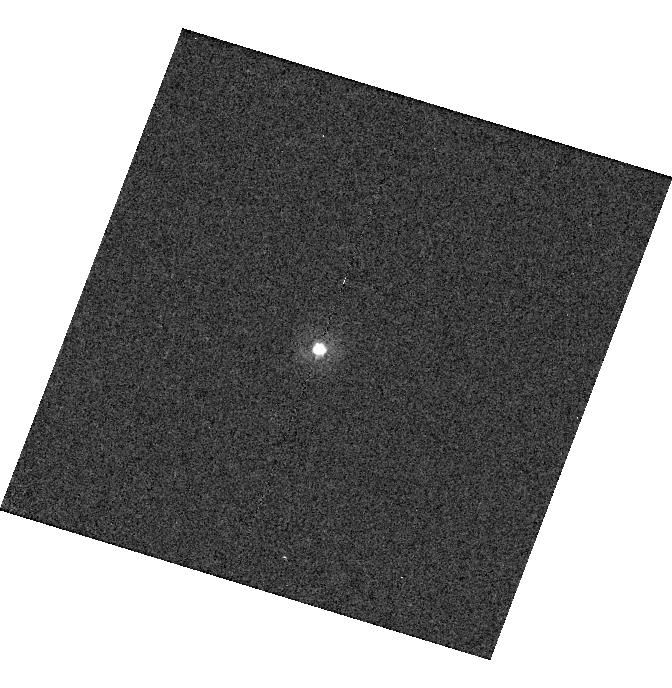
Target: WD-1204+023
Instrument: WFC3/UVIS
Filter: F275W
Exposure: 11 min
Observation ID: hst_13711_24_wfc3_uvis_f275w_icmd24

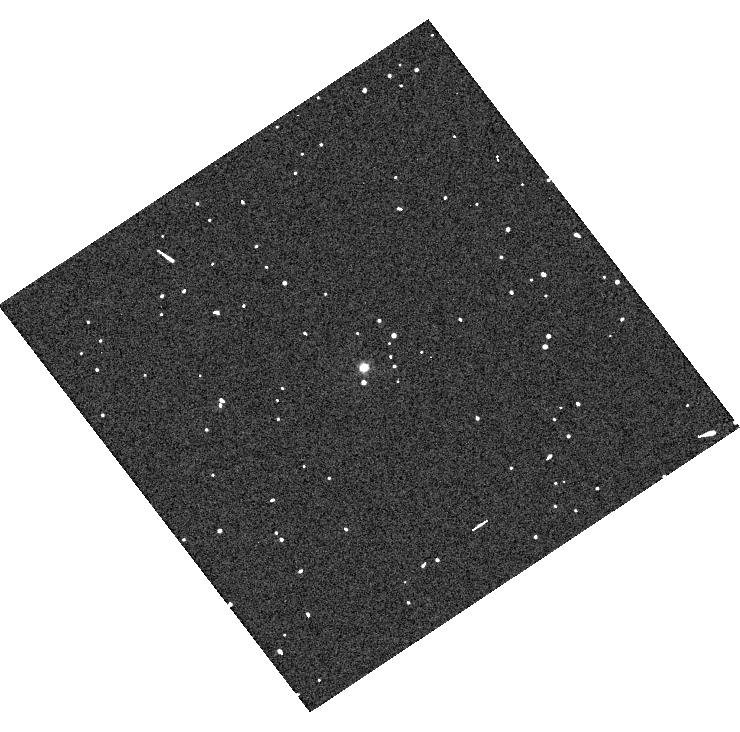
Target: SDSS-J010322.19-002047.7
Instrument: WFC3/UVIS
Filter: F336W
Exposure: 2 min
Observation ID: hst_13711_20_wfc3_uvis_f336w_icmd20

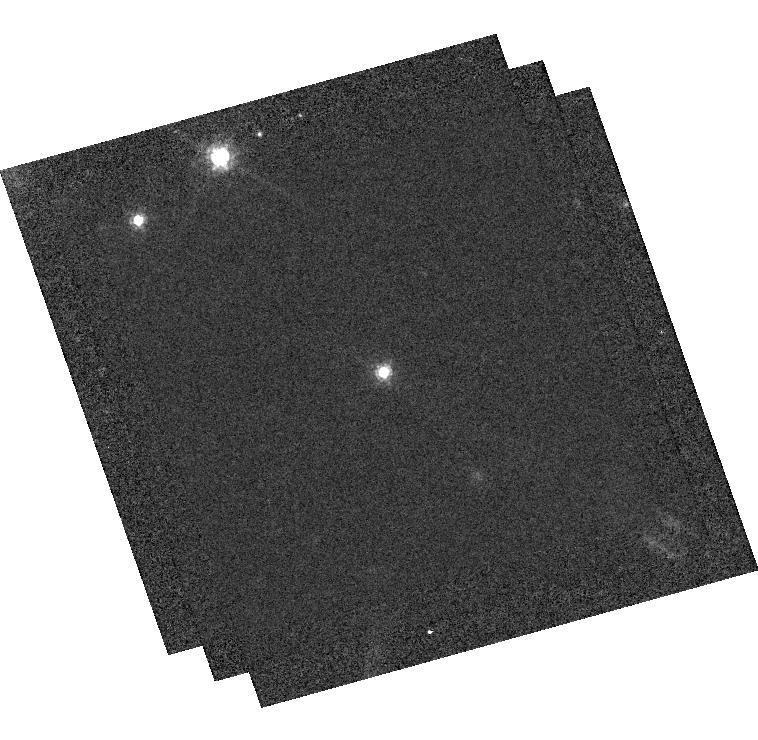
Target: SDSS-J210150.65-054550.9
Instrument: WFC3/UVIS
Filter: F775W
Exposure: 35 min
Observation ID: hst_13711_p6_wfc3_uvis_f775w_icmdp6

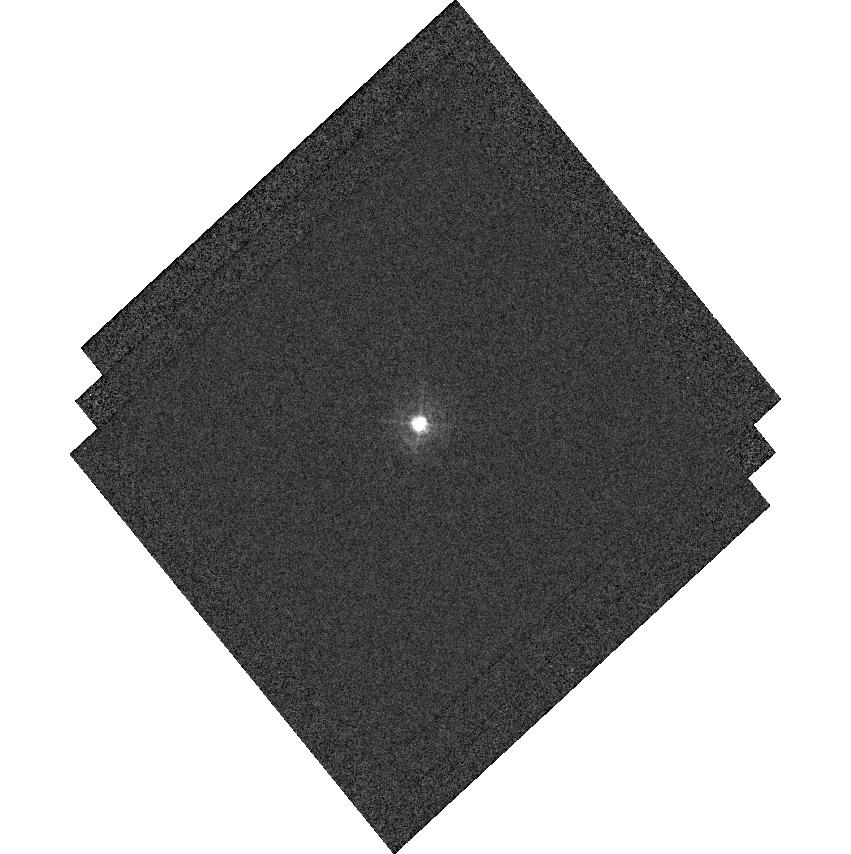
Target: SDSS-J155745.40+554609.7
Instrument: WFC3/UVIS
Filter: F336W
Exposure: 8 min
Observation ID: hst_13711_r2_wfc3_uvis_f336w_icmdr2

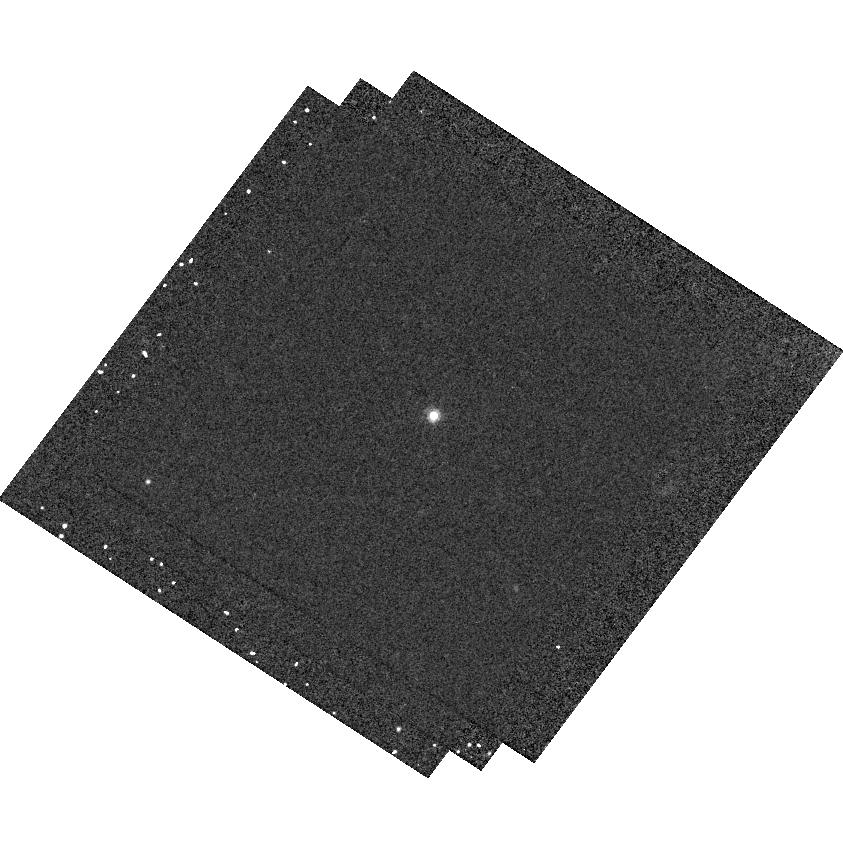
Target: SDSS-J081508.78+073145.7
Instrument: WFC3/UVIS
Filter: F625W
Exposure: 16 min
Observation ID: hst_13711_p2_wfc3_uvis_f625w_icmdp2

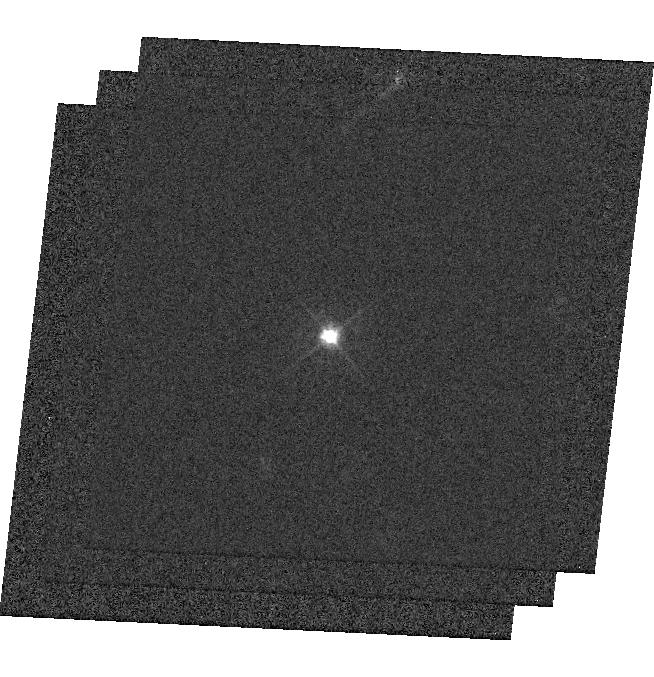
Target: SDSS-J121405.11+453818.5
Instrument: WFC3/UVIS
Filter: F475W
Exposure: 8 min
Observation ID: hst_13711_r1_wfc3_uvis_f475w_icmdr1

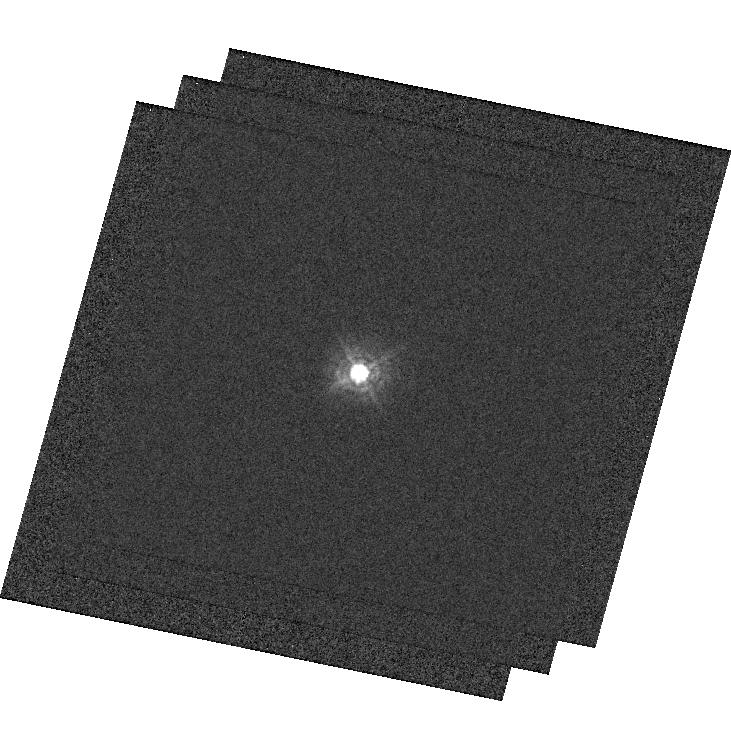
Target: SDSS-J151421.27+004752.8
Instrument: WFC3/UVIS
Filter: F336W
Exposure: 6 min
Observation ID: hst_13711_p4_wfc3_uvis_f336w_icmdp4

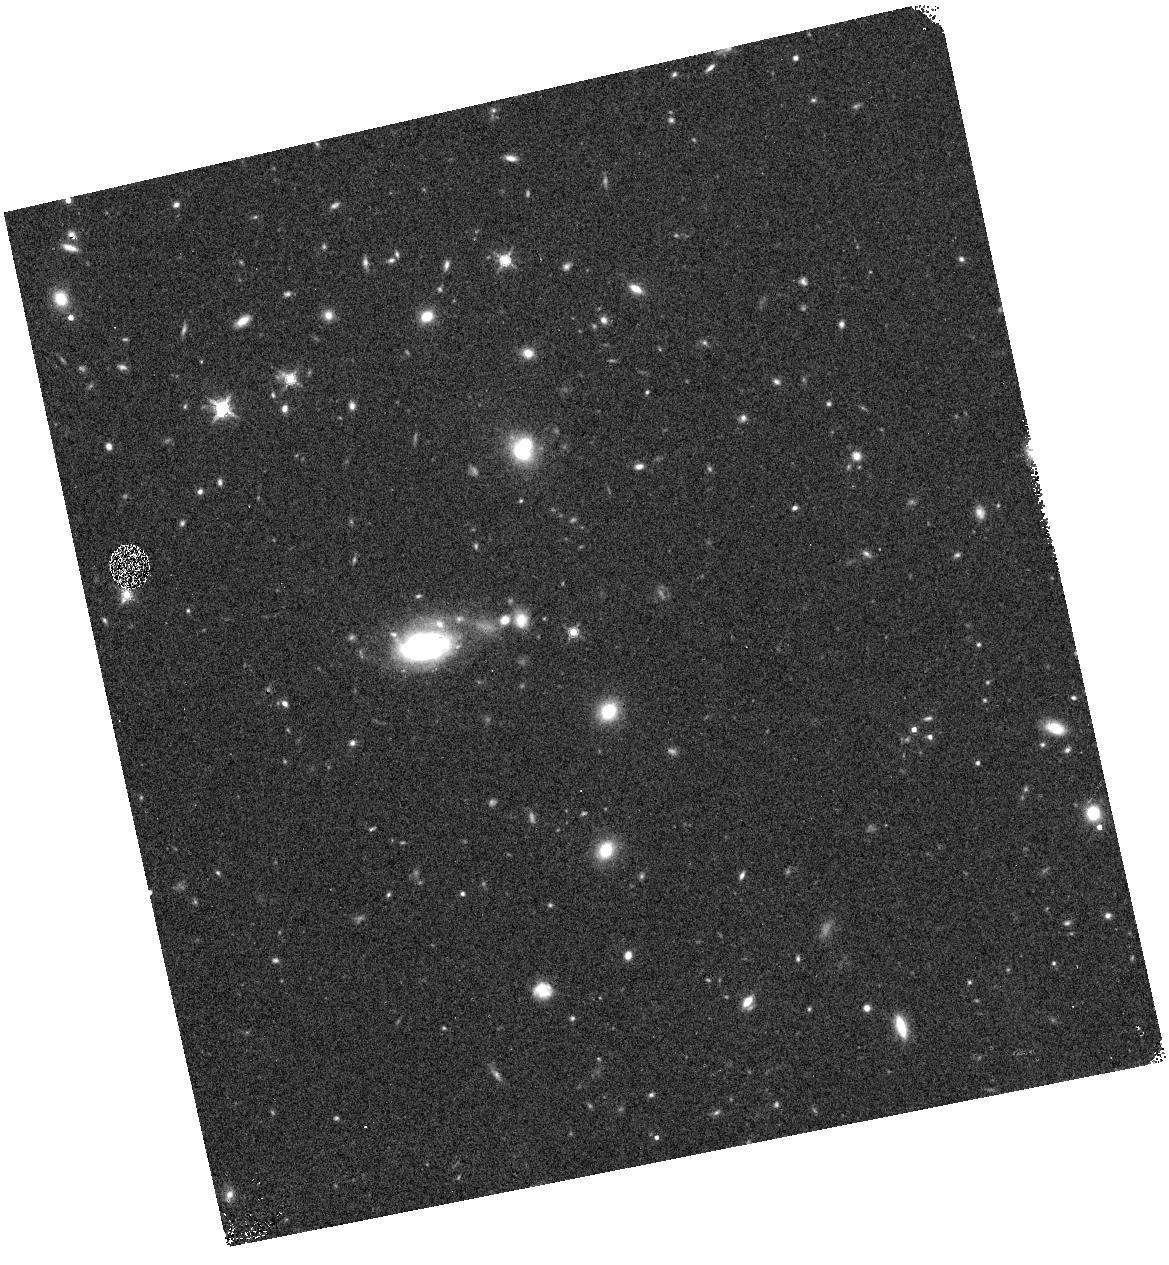
Target: WD-0408-066
Instrument: WFC3/IR
Filter: F160W
Exposure: 7 min
Observation ID: hst_13711_21_wfc3_ir_f160w_icmd21

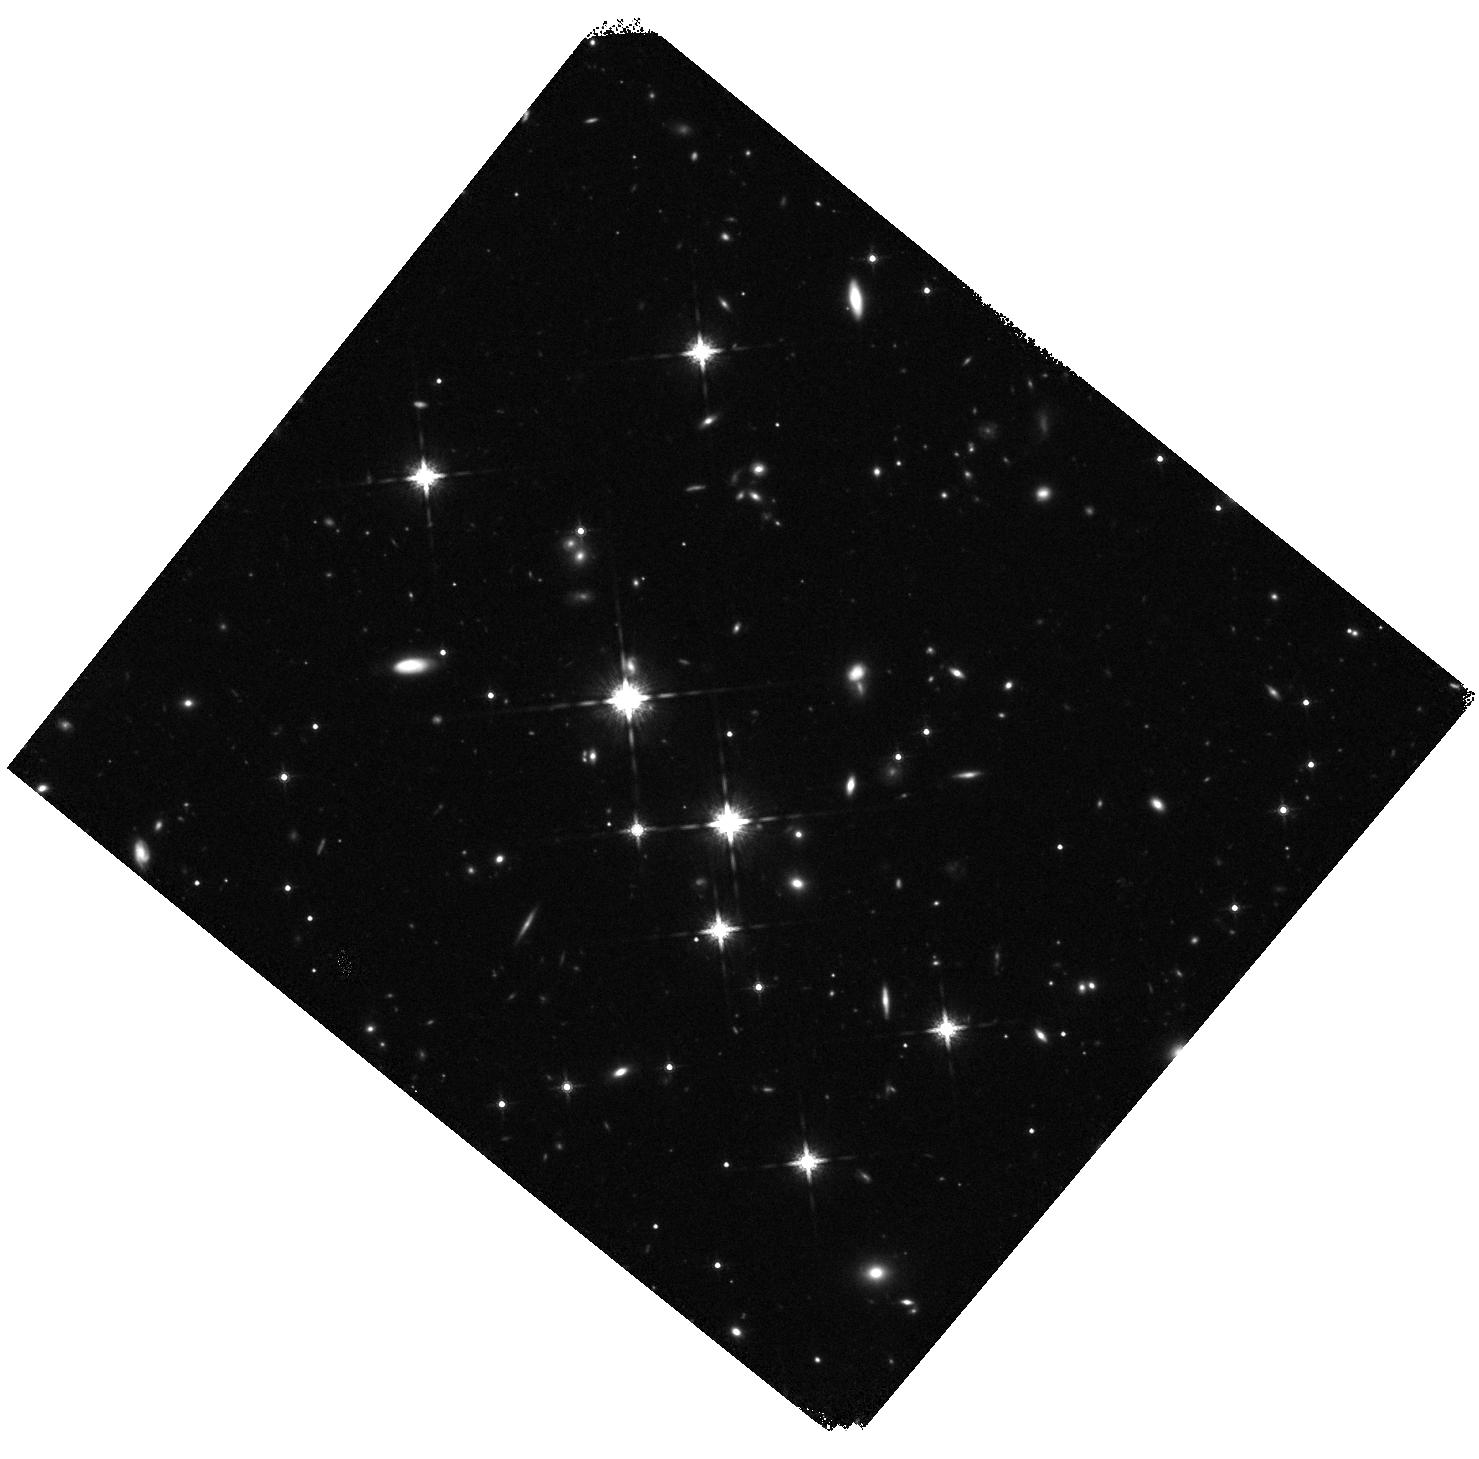
Target: SDSS-J172135.97+294016.0
Instrument: WFC3/IR
Filter: F160W
Exposure: 23 min
Observation ID: hst_13711_p5_wfc3_ir_f160w_icmdp5

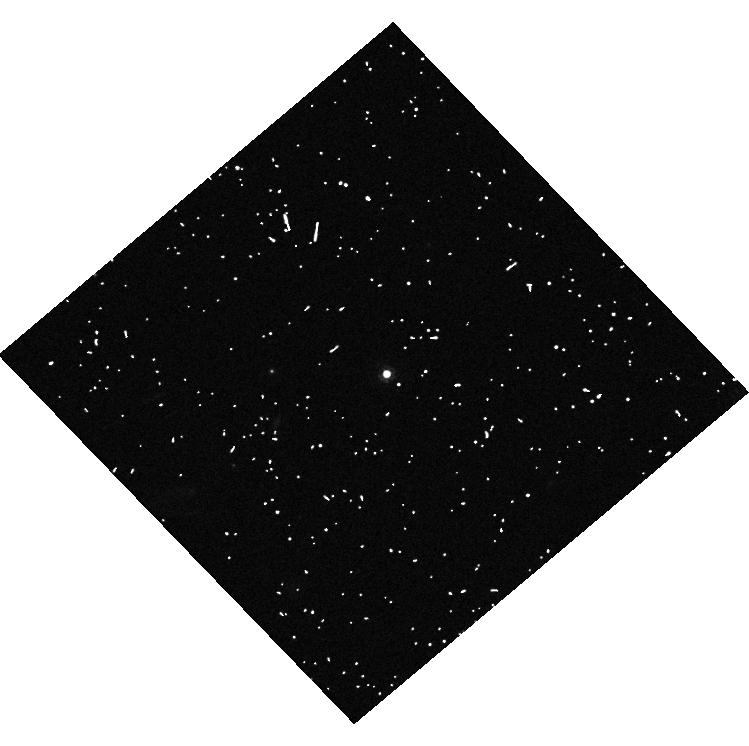
Target: WD-1635+008
Instrument: WFC3/UVIS
Filter: F775W
Exposure: 8 min
Observation ID: hst_13711_26_wfc3_uvis_f775w_icmd26

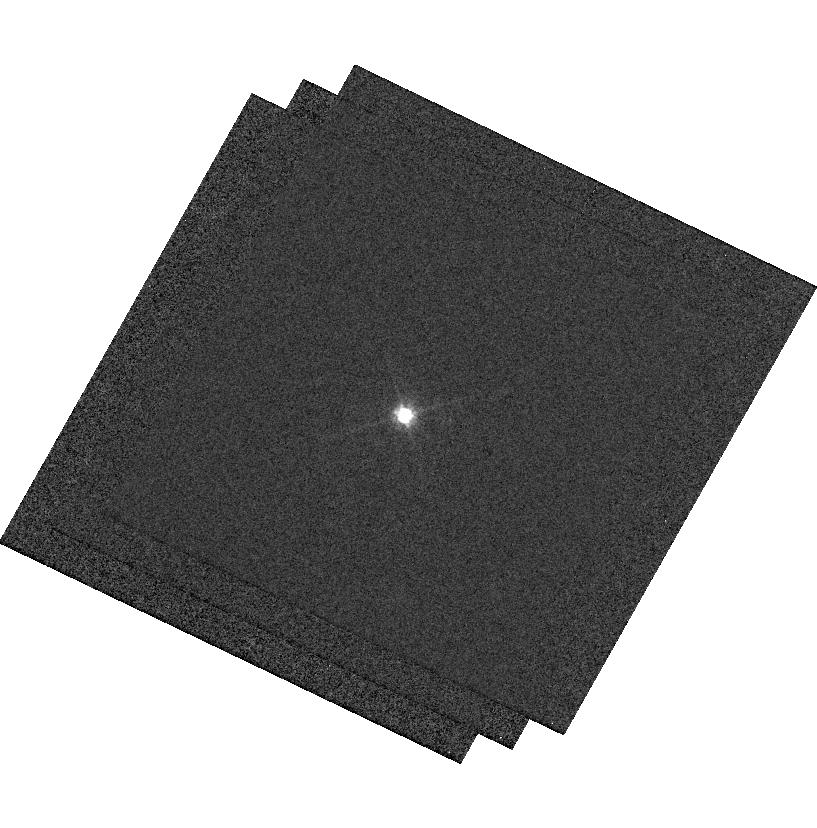
Target: SDSS-J130234.43+101238.9
Instrument: WFC3/UVIS
Filter: F625W
Exposure: 10 min
Observation ID: hst_13711_p3_wfc3_uvis_f625w_icmdp3

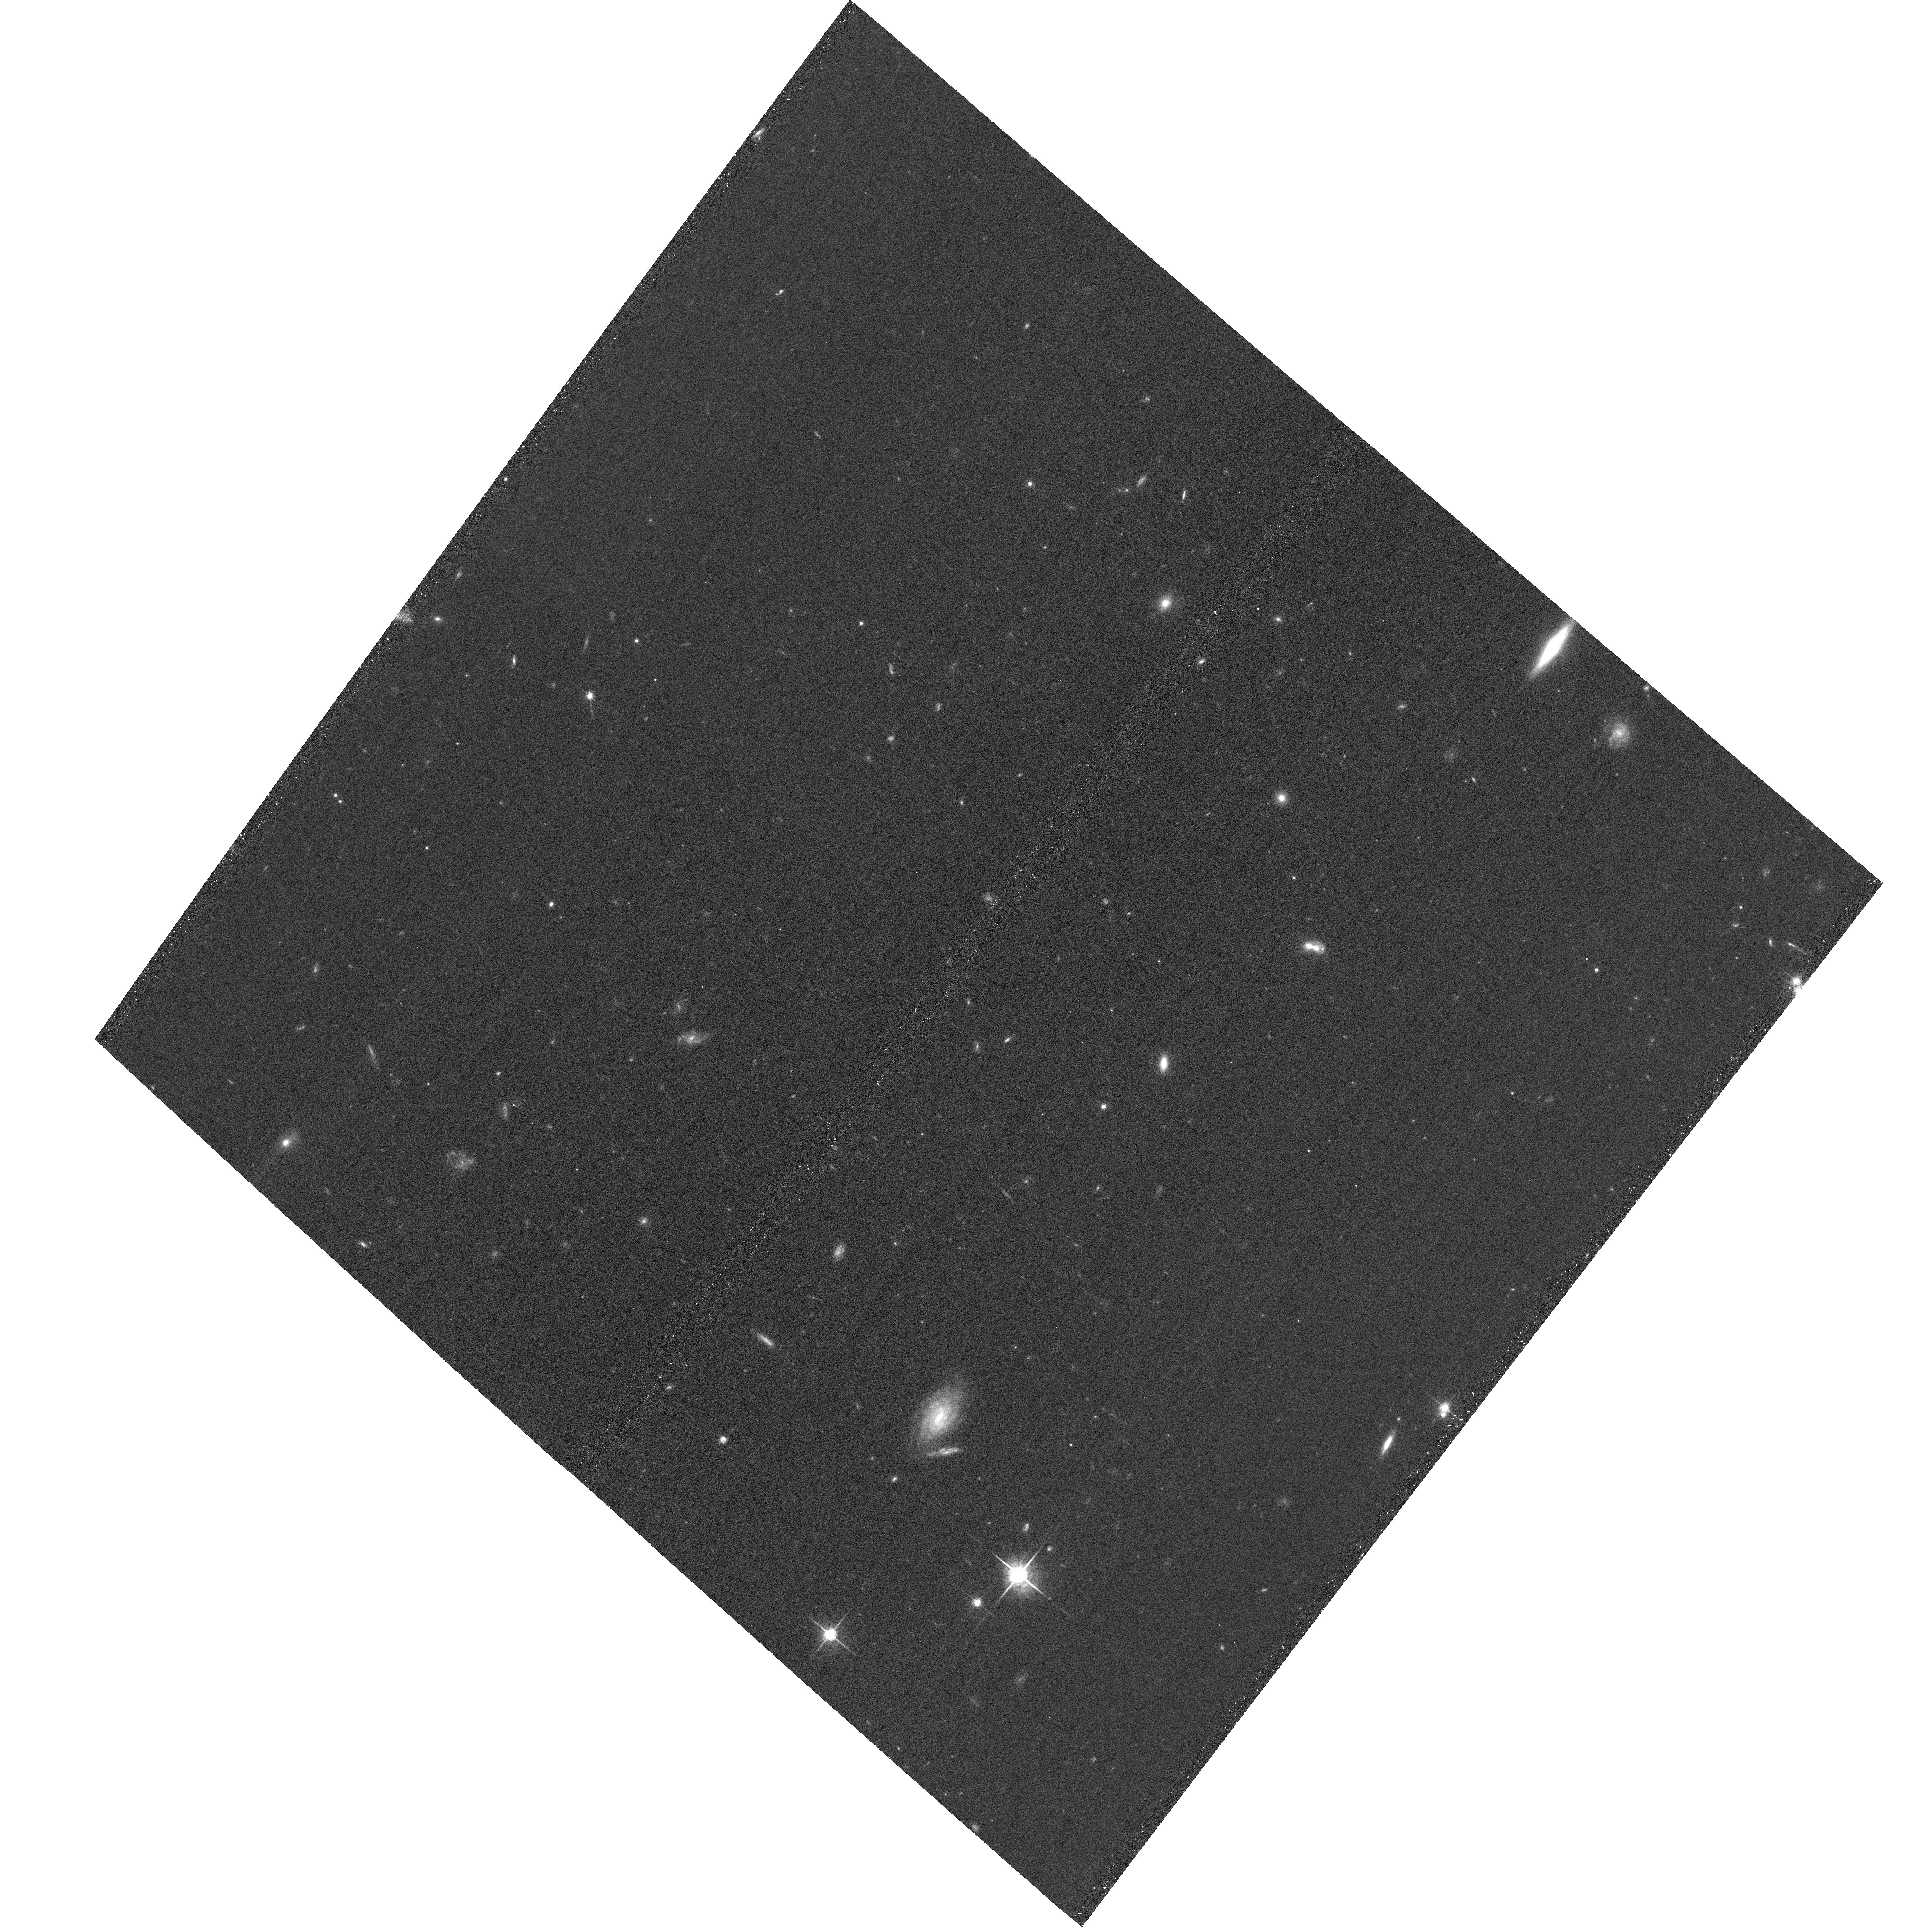
Target: field at RA 36.950°, Dec -8.458°
Instrument: ACS/WFC
Filter: F775W
Exposure: 20 min
Observation ID: hst_13711_p1_acs_wfc_f775w_jcmdp1

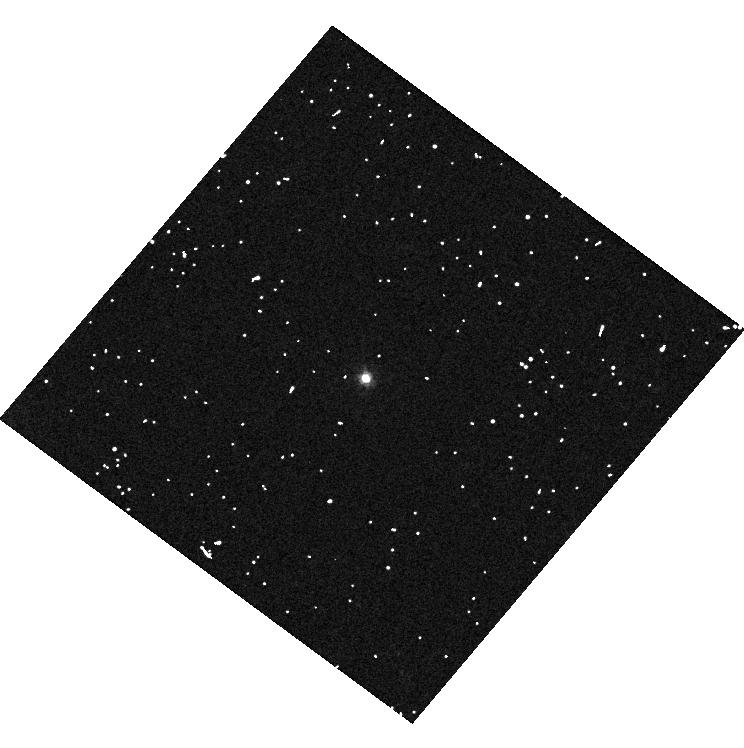
Target: SDSS-J102430.93-003207.0
Instrument: WFC3/UVIS
Filter: F625W
Exposure: 5 min
Observation ID: hst_13711_23_wfc3_uvis_f625w_icmd23

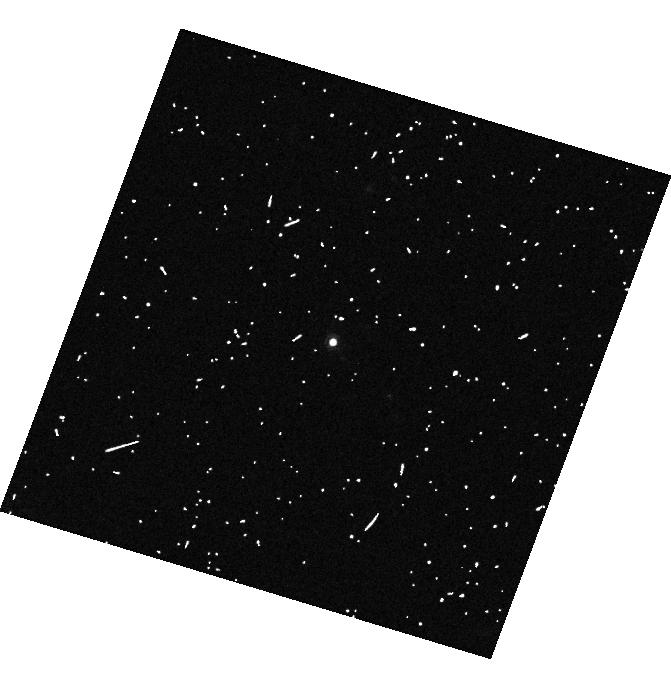
Target: WD-1312-029
Instrument: WFC3/UVIS
Filter: F775W
Exposure: 8 min
Observation ID: hst_13711_25_wfc3_uvis_f775w_icmd25

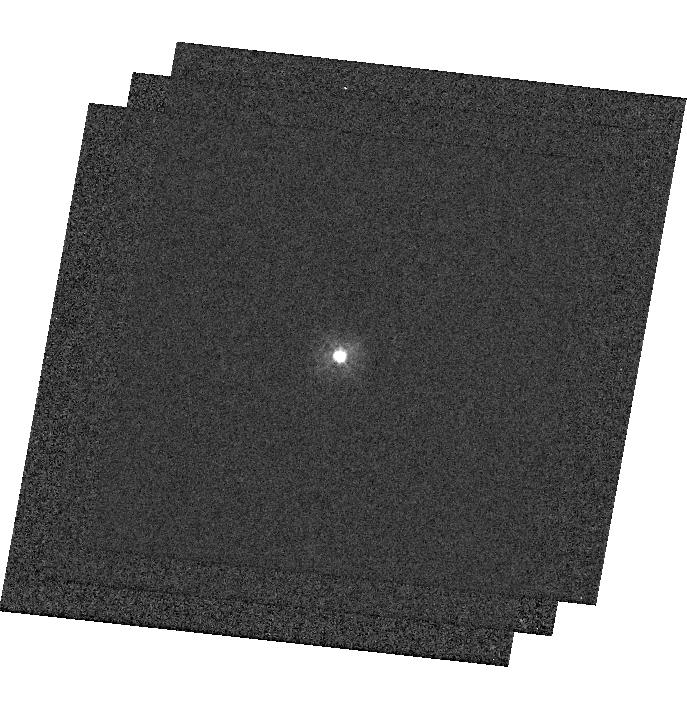
Target: SDSS-J111059.43-170954.1
Instrument: WFC3/UVIS
Filter: F275W
Exposure: 10 min
Observation ID: hst_13711_p9_wfc3_uvis_f275w_icmdp9

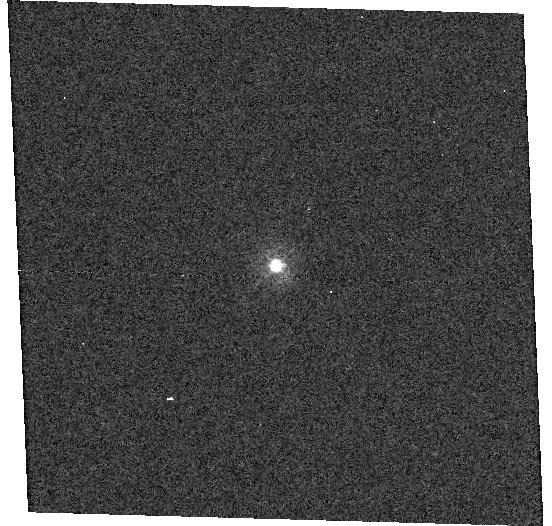
Target: WD-2327-000
Instrument: WFC3/UVIS
Filter: F275W
Exposure: 11 min
Observation ID: hst_13711_28_wfc3_uvis_f275w_icmd28

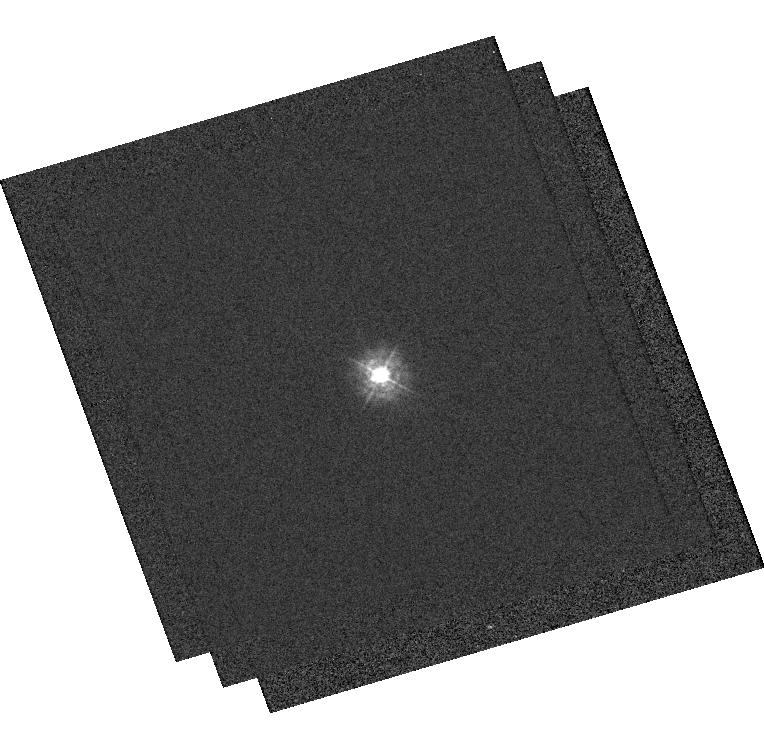
Target: SDSS-J181424.13+785402.9
Instrument: WFC3/UVIS
Filter: F275W
Exposure: 14 min
Observation ID: hst_13711_r3_wfc3_uvis_f275w_icmdr3

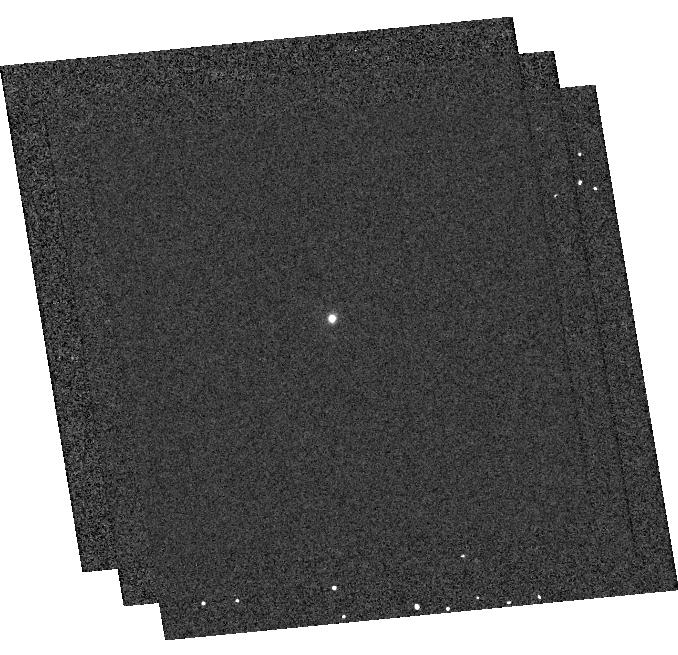
Target: SDSS-J022817.16-082716.4
Instrument: WFC3/UVIS
Filter: F336W
Exposure: 8 min
Observation ID: hst_13711_p1_wfc3_uvis_f336w_icmdp1

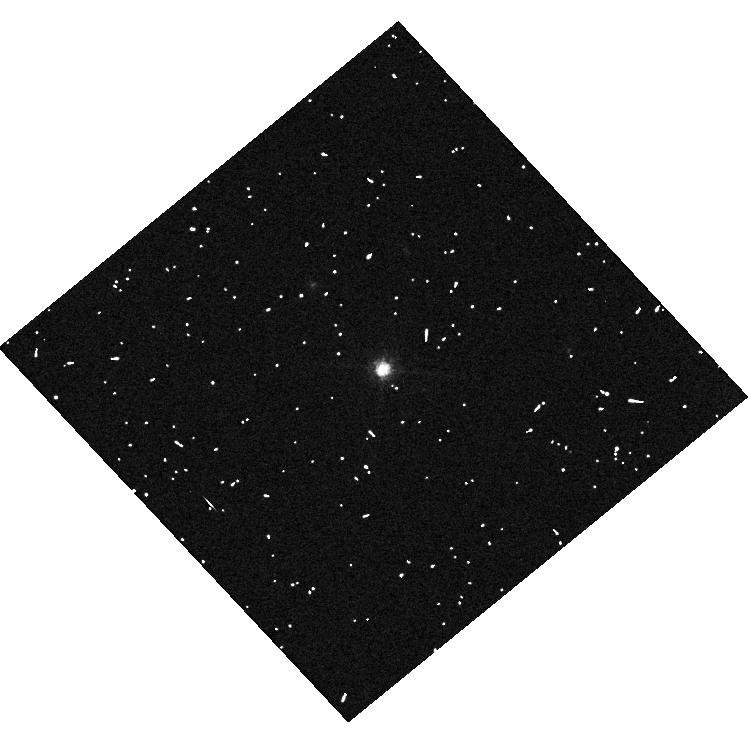
Target: WD-0554-165
Instrument: WFC3/UVIS
Filter: F625W
Exposure: 5 min
Observation ID: hst_13711_22_wfc3_uvis_f625w_icmd22

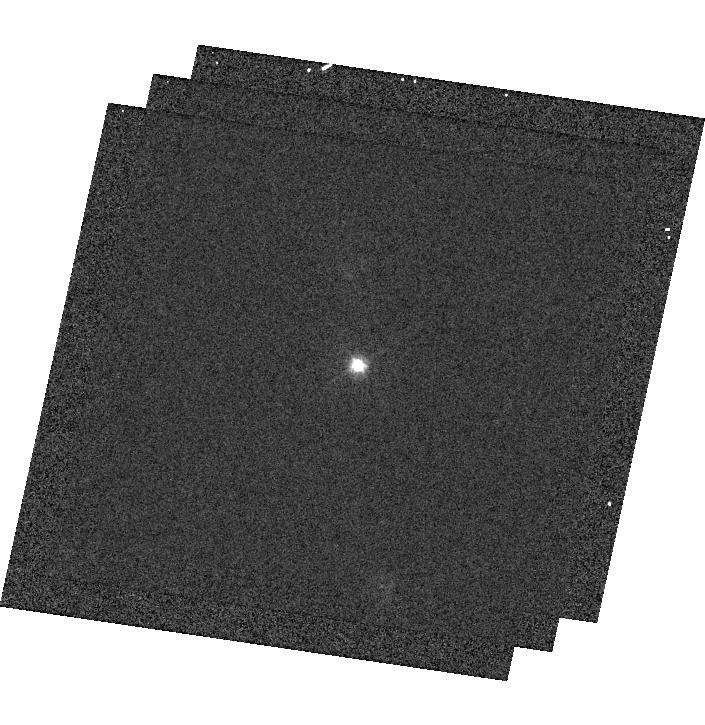
Target: SDSS-J111127.30+395628.0
Instrument: WFC3/UVIS
Filter: F475W
Exposure: 7 min
Observation ID: hst_13711_r0_wfc3_uvis_f475w_icmdr0

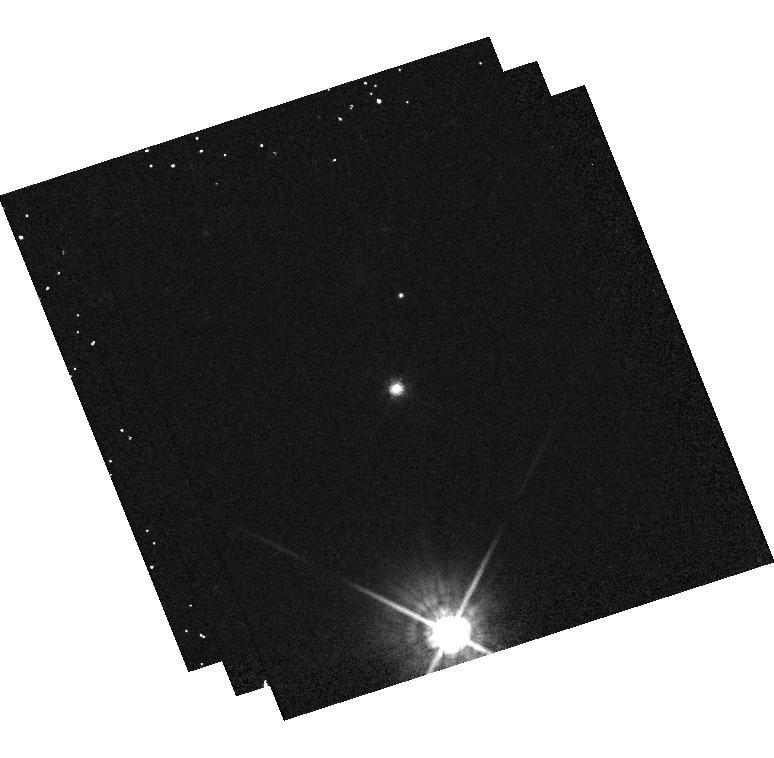
Target: SDSS-J024854.96+334548.3
Instrument: WFC3/UVIS
Filter: F625W
Exposure: 16 min
Observation ID: hst_13711_p7_wfc3_uvis_f625w_icmdp7

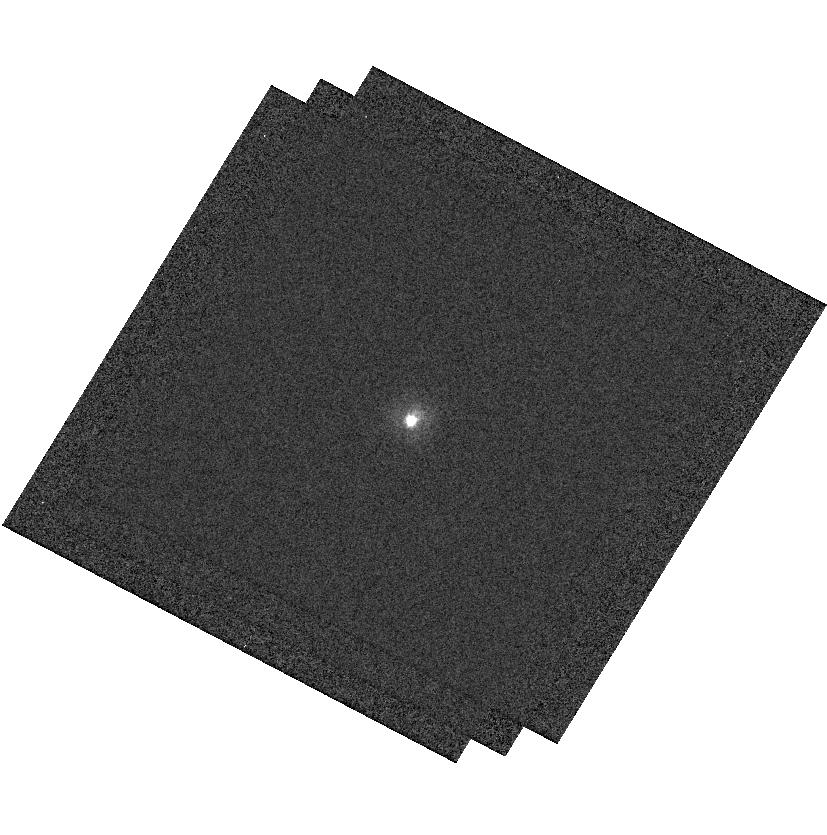
Target: SDSS-J072752.76+321416.1
Instrument: WFC3/UVIS
Filter: F275W
Exposure: 10 min
Observation ID: hst_13711_p8_wfc3_uvis_f275w_icmdp8

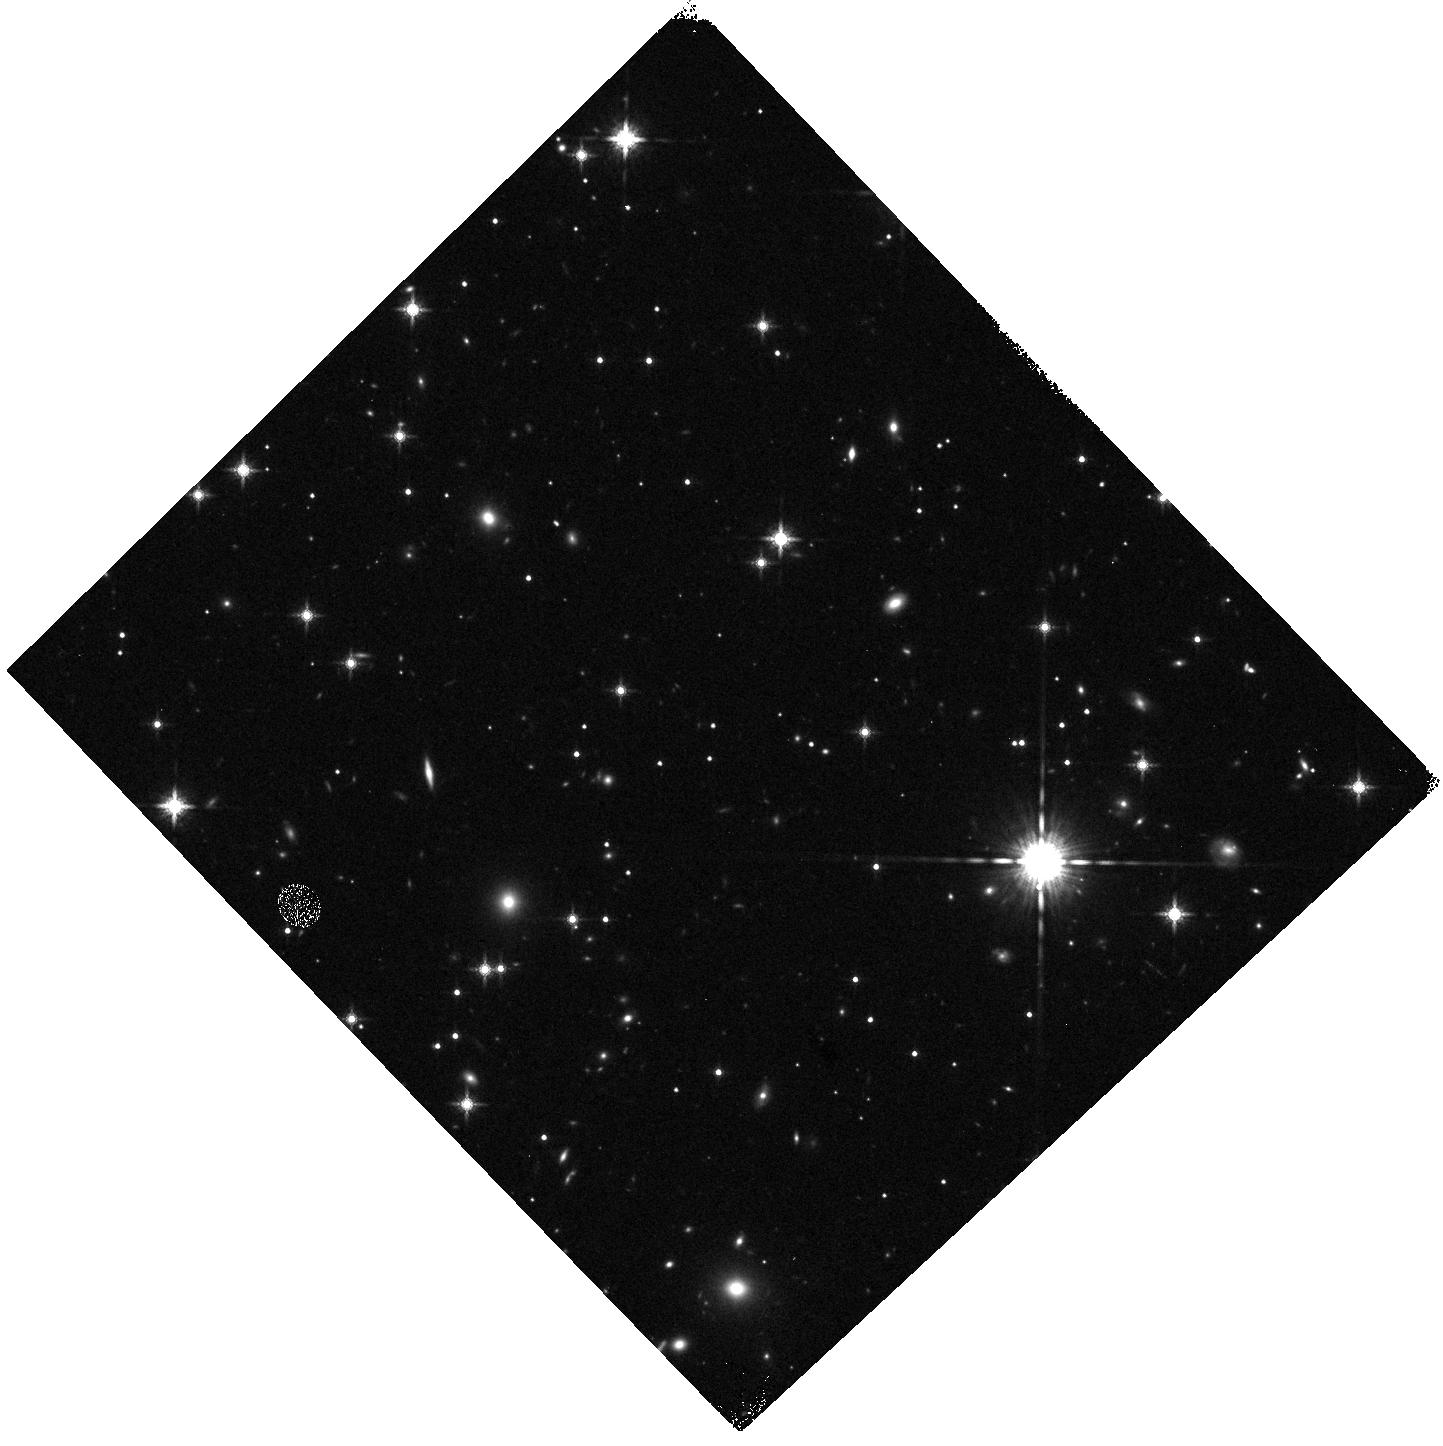
Target: WD-2034-053
Instrument: WFC3/IR
Filter: F160W
Exposure: 7 min
Observation ID: hst_13711_27_wfc3_ir_f160w_icmd27

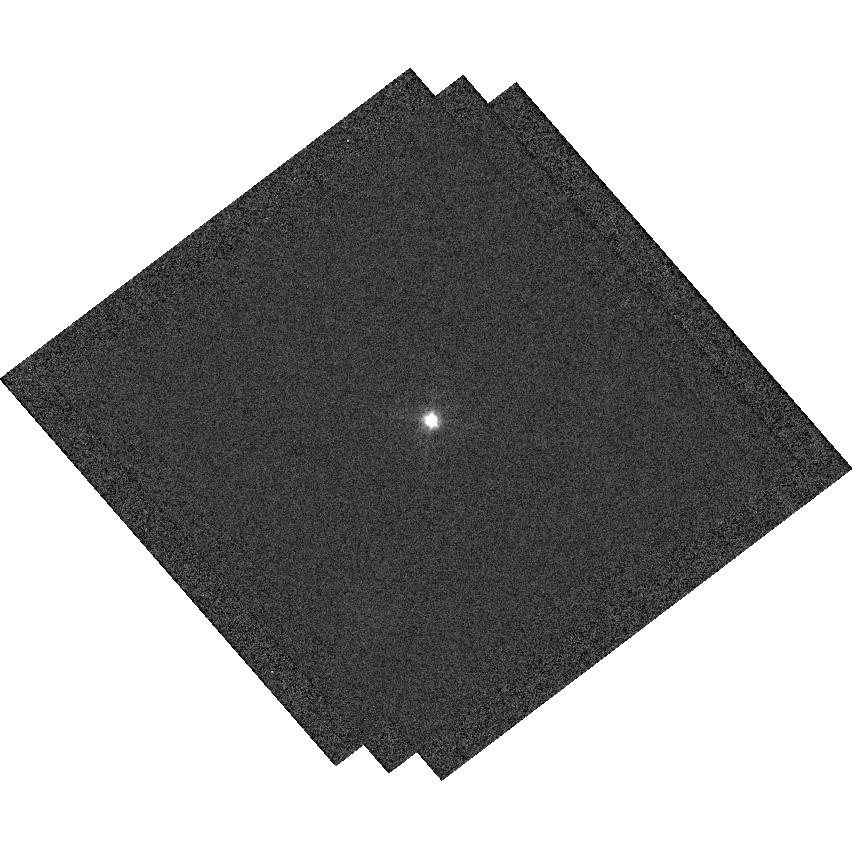
Target: SDSS-J235144.29+355542.6
Instrument: WFC3/UVIS
Filter: F475W
Exposure: 6 min
Observation ID: hst_13711_r4_wfc3_uvis_f475w_icmdr4

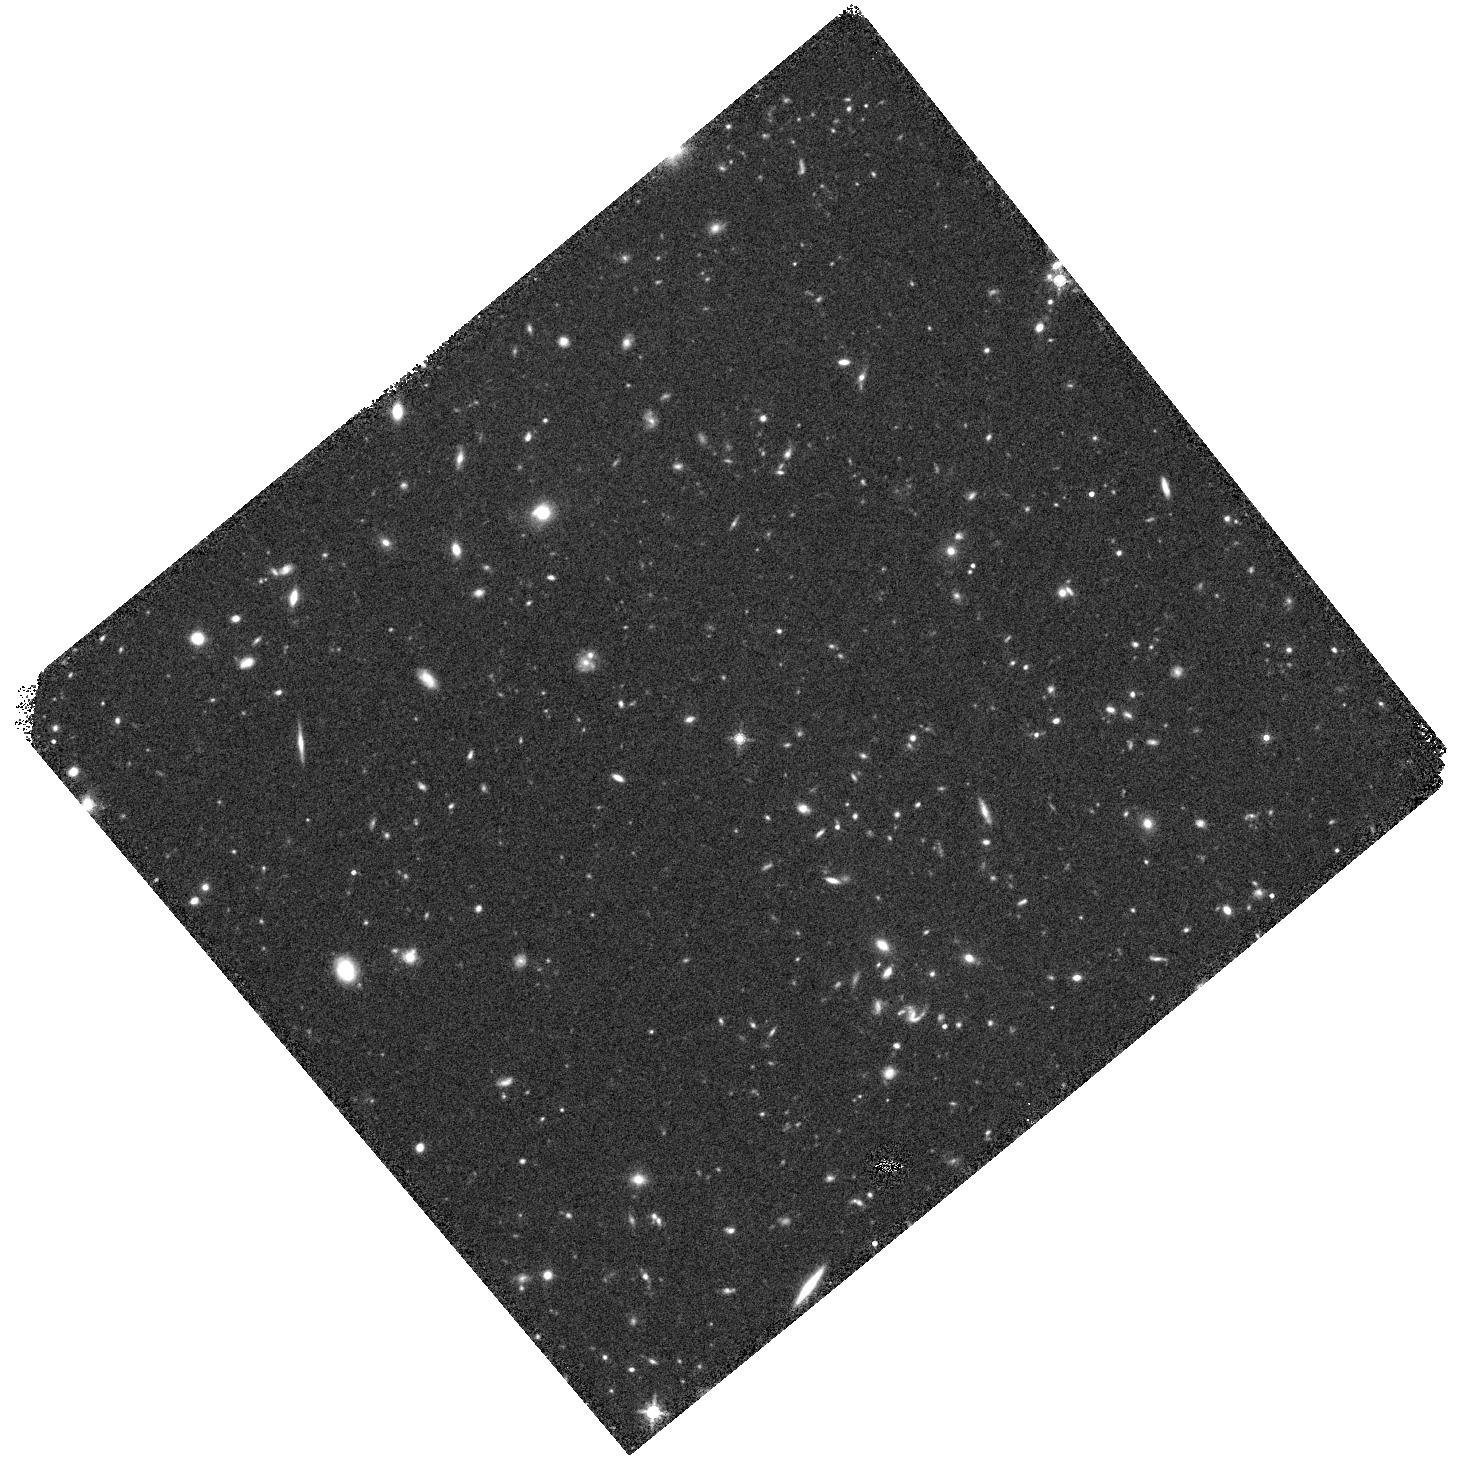
Target: SDSS-J155745.40+554609.7
Instrument: WFC3/IR
Filter: F160W
Exposure: 27 min
Observation ID: hst_13711_r2_wfc3_ir_f160w_icmdr2

Establishing a Network of Next Generation SED standards with DA White Dwarfs (PI: Saha, Abhijit)

Photometric calibration uncertainties are the dominant source of error in current type Ia supernova dark energy studies, and other forefront cosmology efforts, e.g., photo-redshifts for weak lensing mass tomography. Modern 'all-sky' surveys require a network of calibration stars with 1) known SEDs (to properly and unambiguously account for filter differences), and 2) that are on a common photometric zero-point scale. HST enables us to establish this essential network of faint spectrophotometric standards, by eliminating the time-variable Earth's atmosphere, and by exploiting the well-understood energy distributions of DA white dwarfs. We have selected a set of DA WD targets that will have SNR ~200 in the LSST (and PanSTARRS and Dark Energy Survey) survey images, while avoiding saturation. This means they will be included in the surveys, and will directly calibrate the data products. By using ground-based spectra of Balmer lines to obtain the two parameters (temperature and log(g)) that determine the SED, we can use broadband HST photometry to set the overall flux scale for each source, and determine any applicable reddening. Thus calibrated, these standards can then be used as flux standards at wavelengths well beyond the range of HST, and in any arbitrary, but defined passband. This precision photometric heritage from HST benefits essentially all existing and upcoming surveys, standardizes (spectro)photometry across observatories and facilities, and directly addresses one of the current barriers to understanding the nature of dark energy. In our Cycle 20 program we achieve sub-percent accuracy. Here we propose improvements in experimental design from lessons learned.